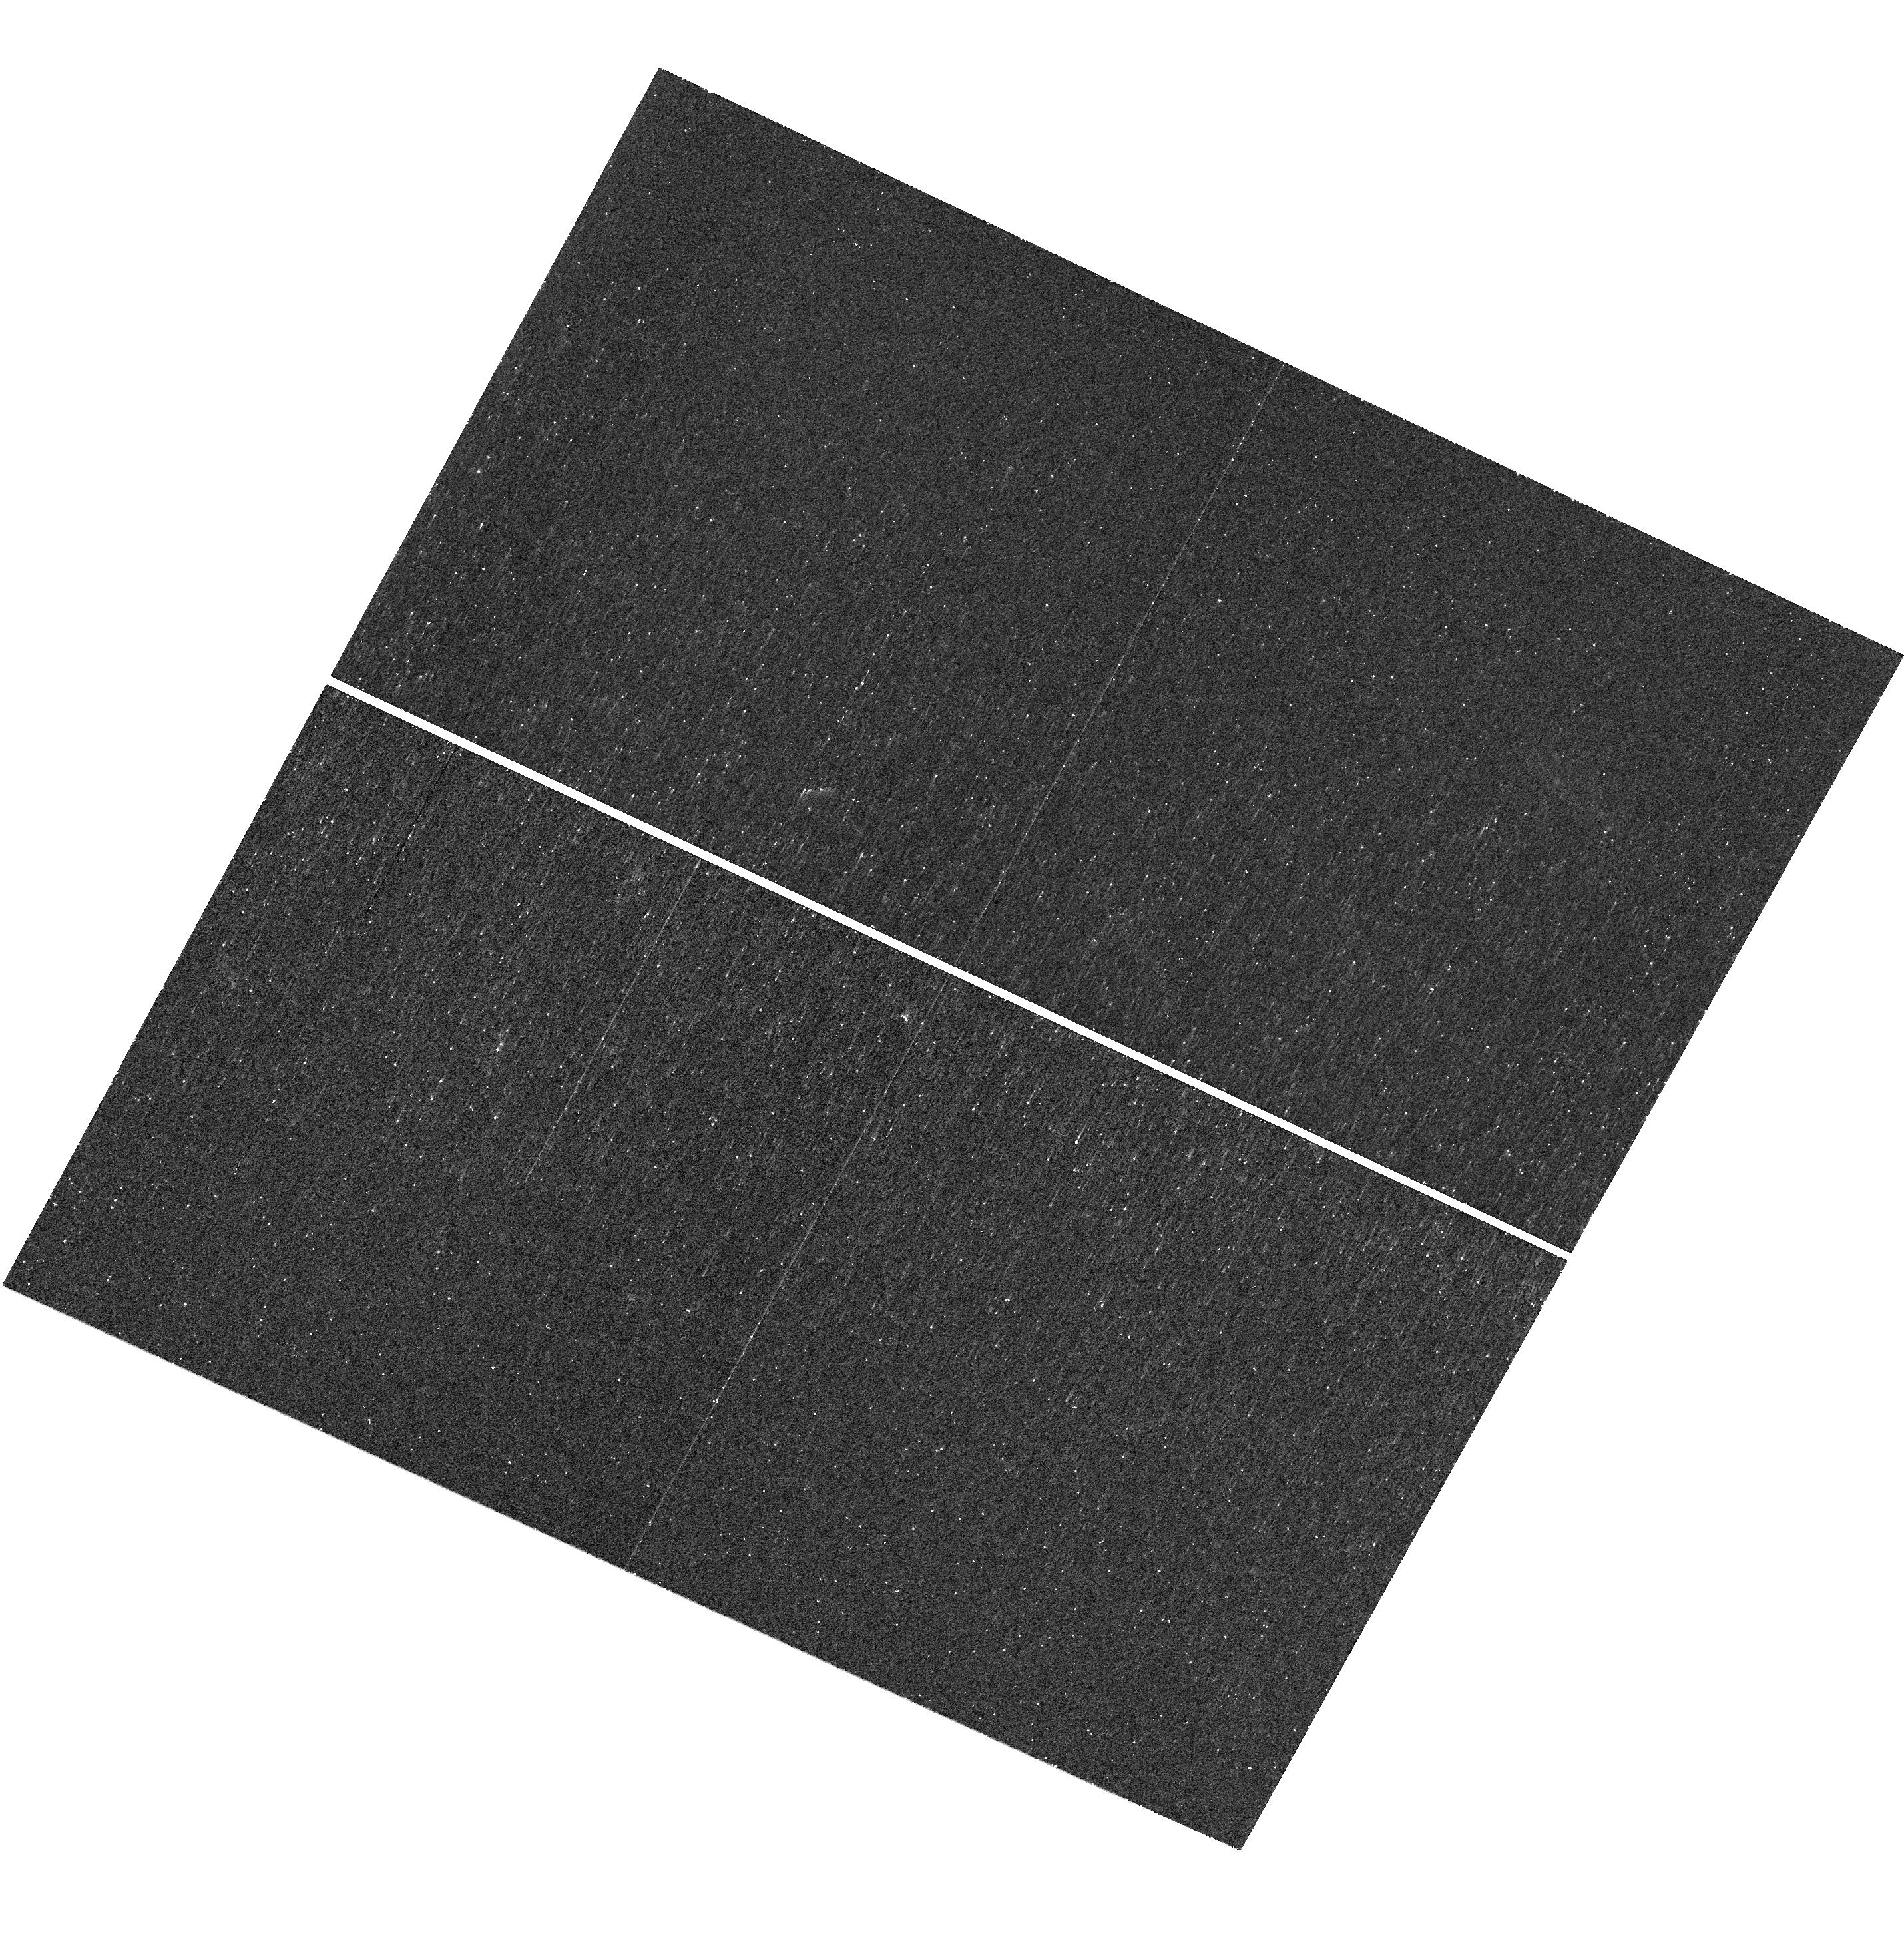
Target: SNF20080914-001
Instrument: WFC3/UVIS
Filter: F225W
Exposure: 14 min
Observation ID: hst_14163_1g_wfc3_uvis_f225w_icua1g

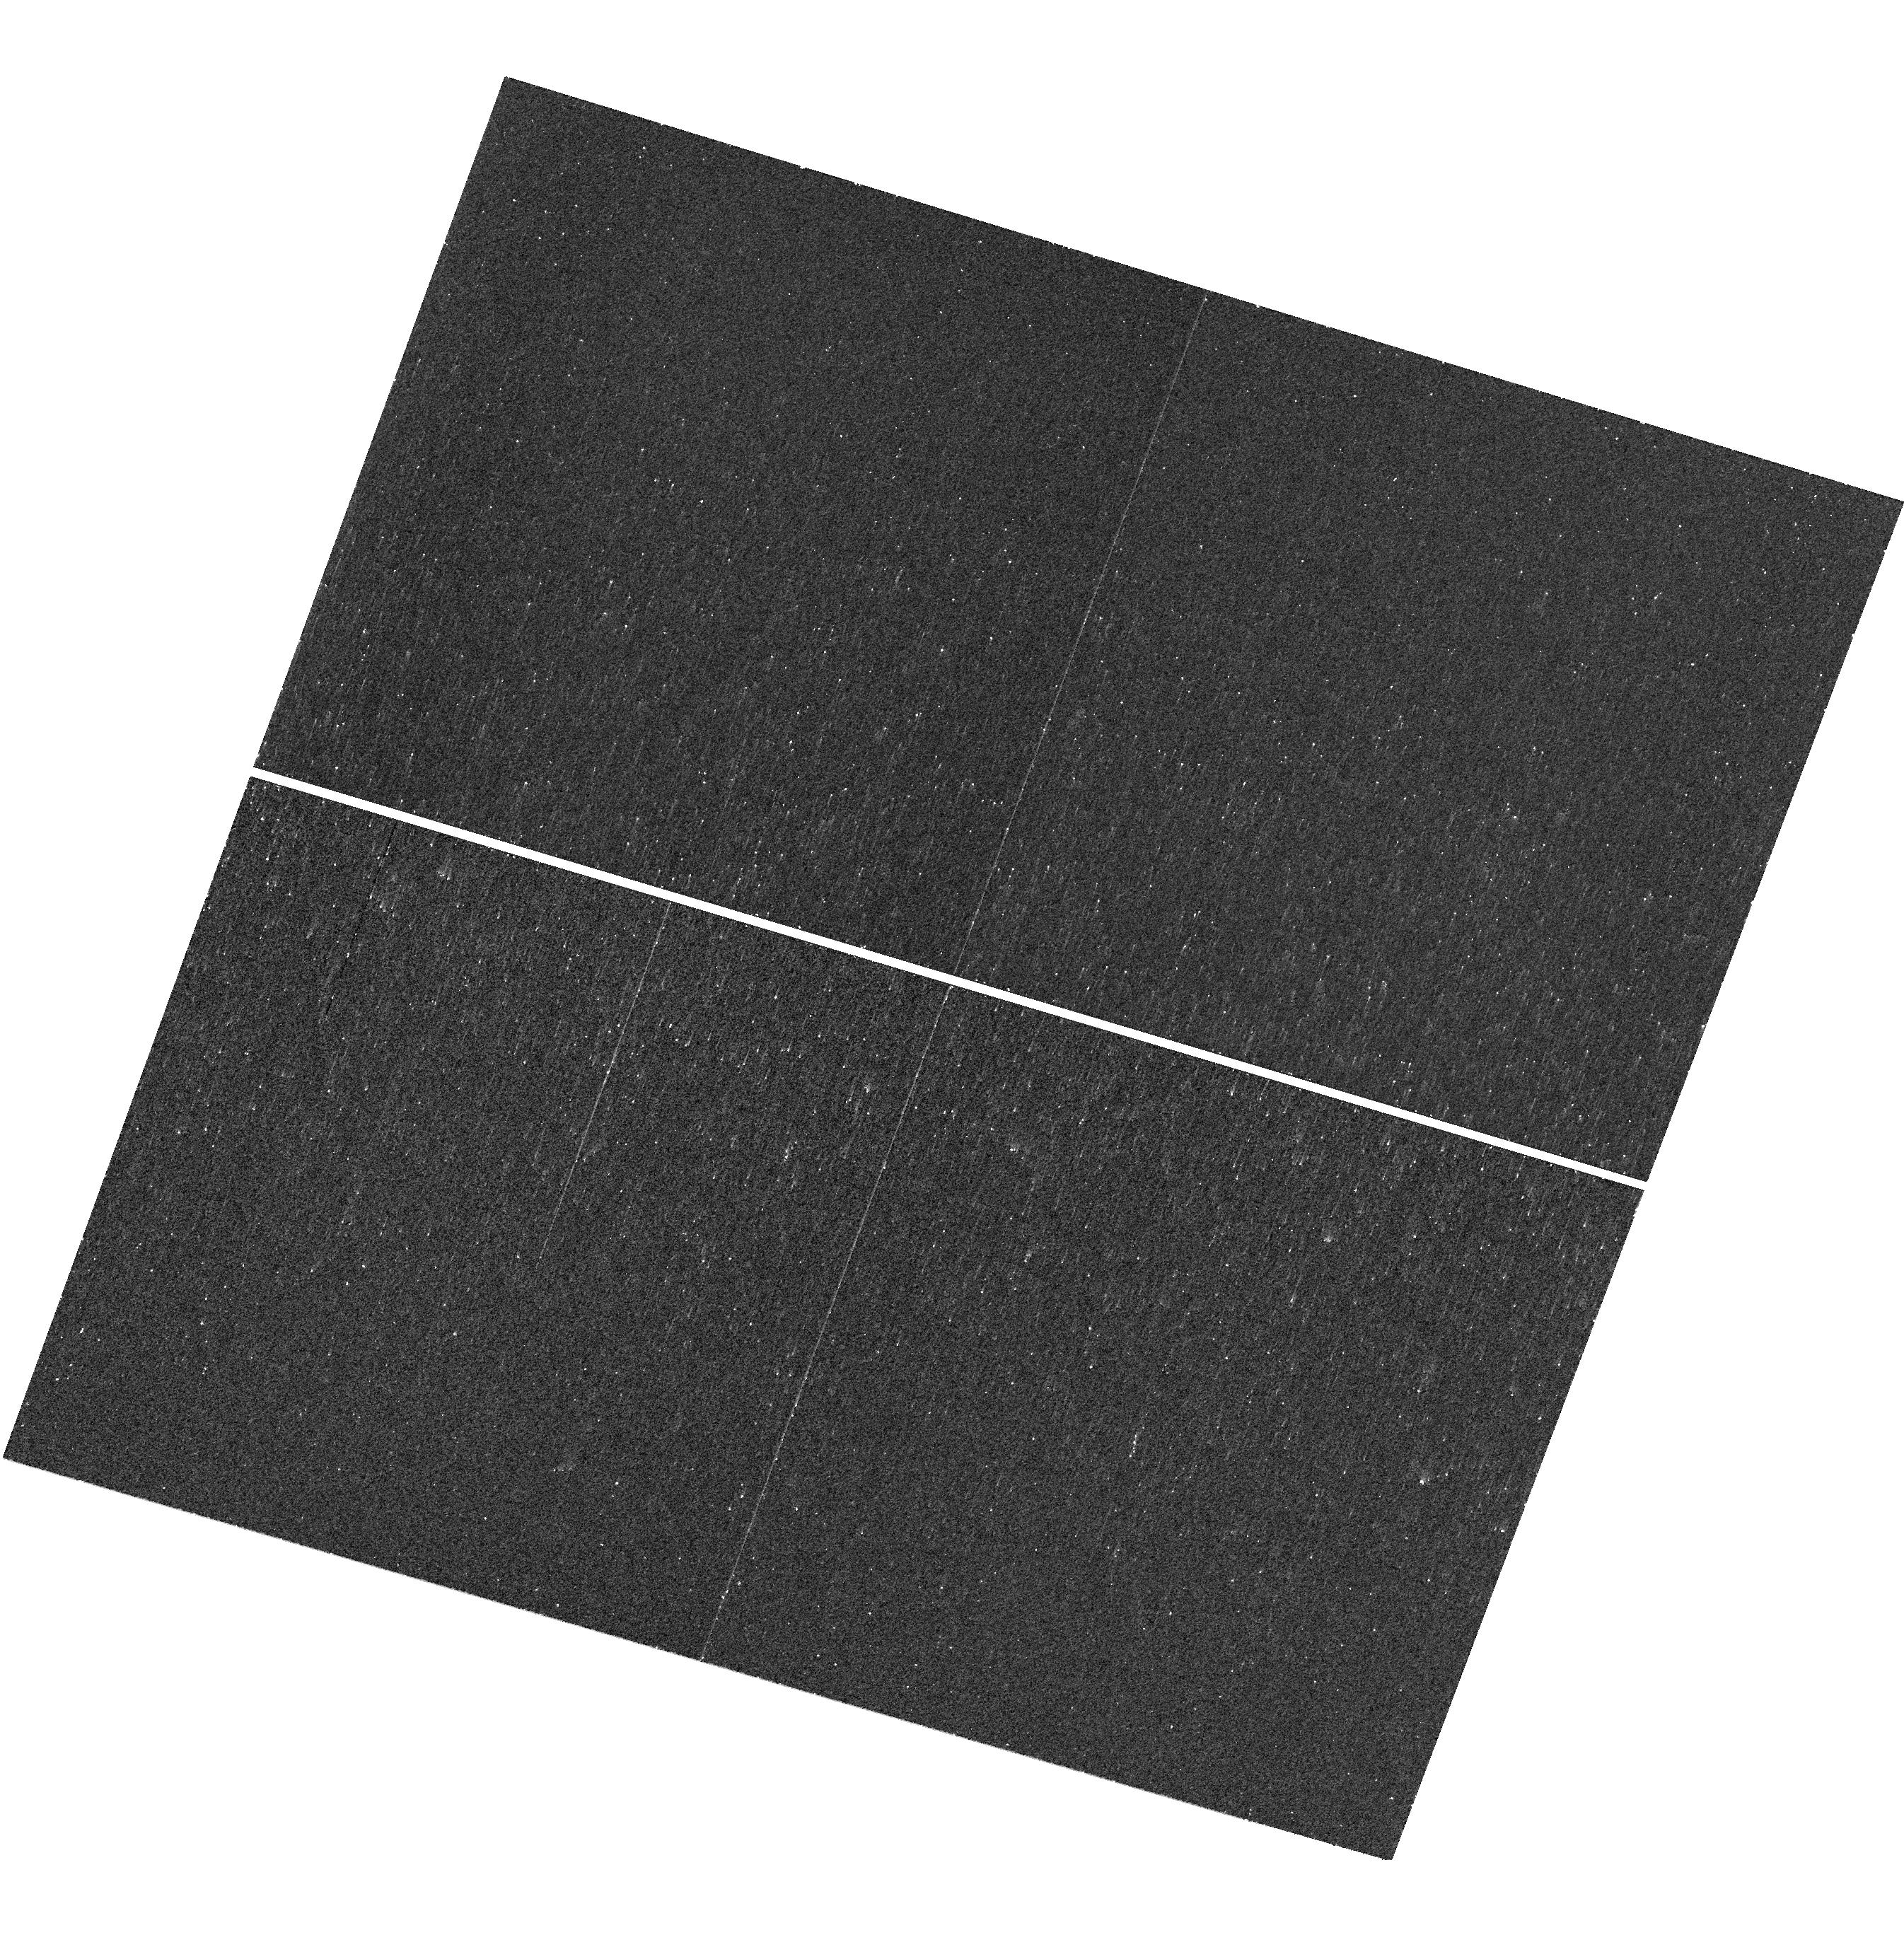
Target: SNF20060521-001
Instrument: WFC3/UVIS
Filter: F225W
Exposure: 12 min
Observation ID: hst_14163_58_wfc3_uvis_f225w_icua58

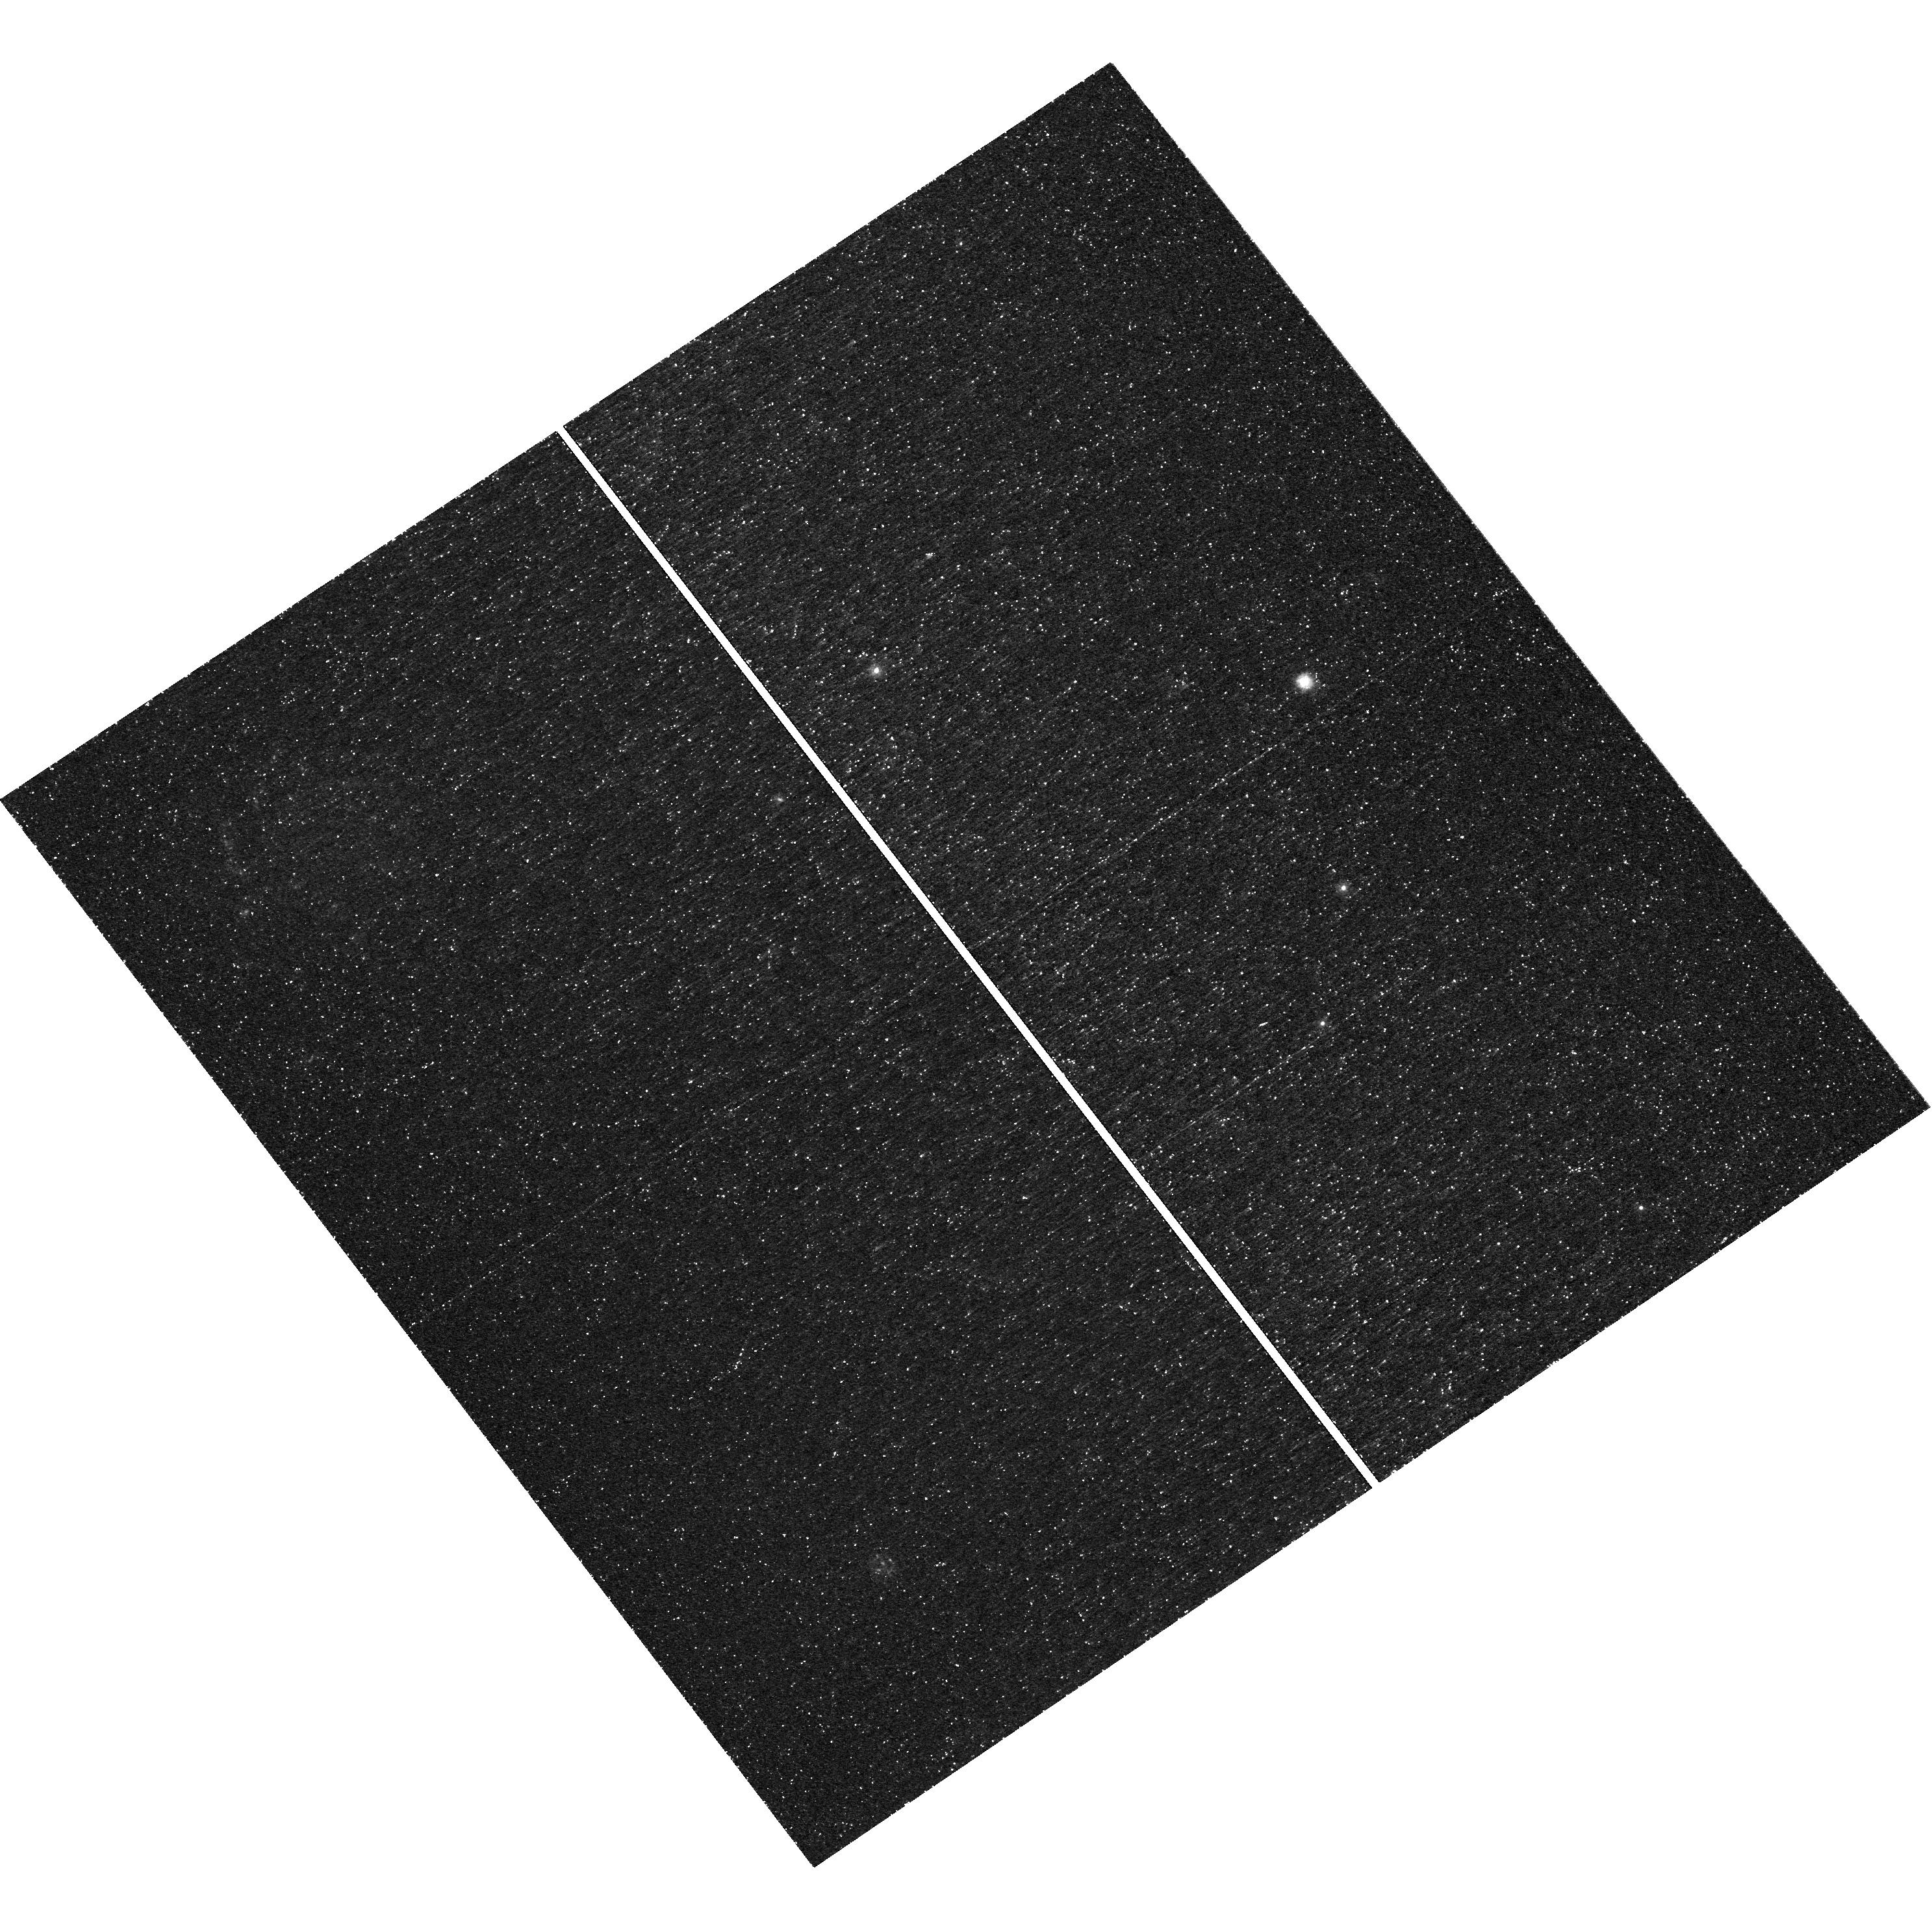
Target: SNF20070803-005
Instrument: WFC3/UVIS
Filter: F225W
Exposure: 40 min
Observation ID: hst_14163_95_wfc3_uvis_f225w_icua95

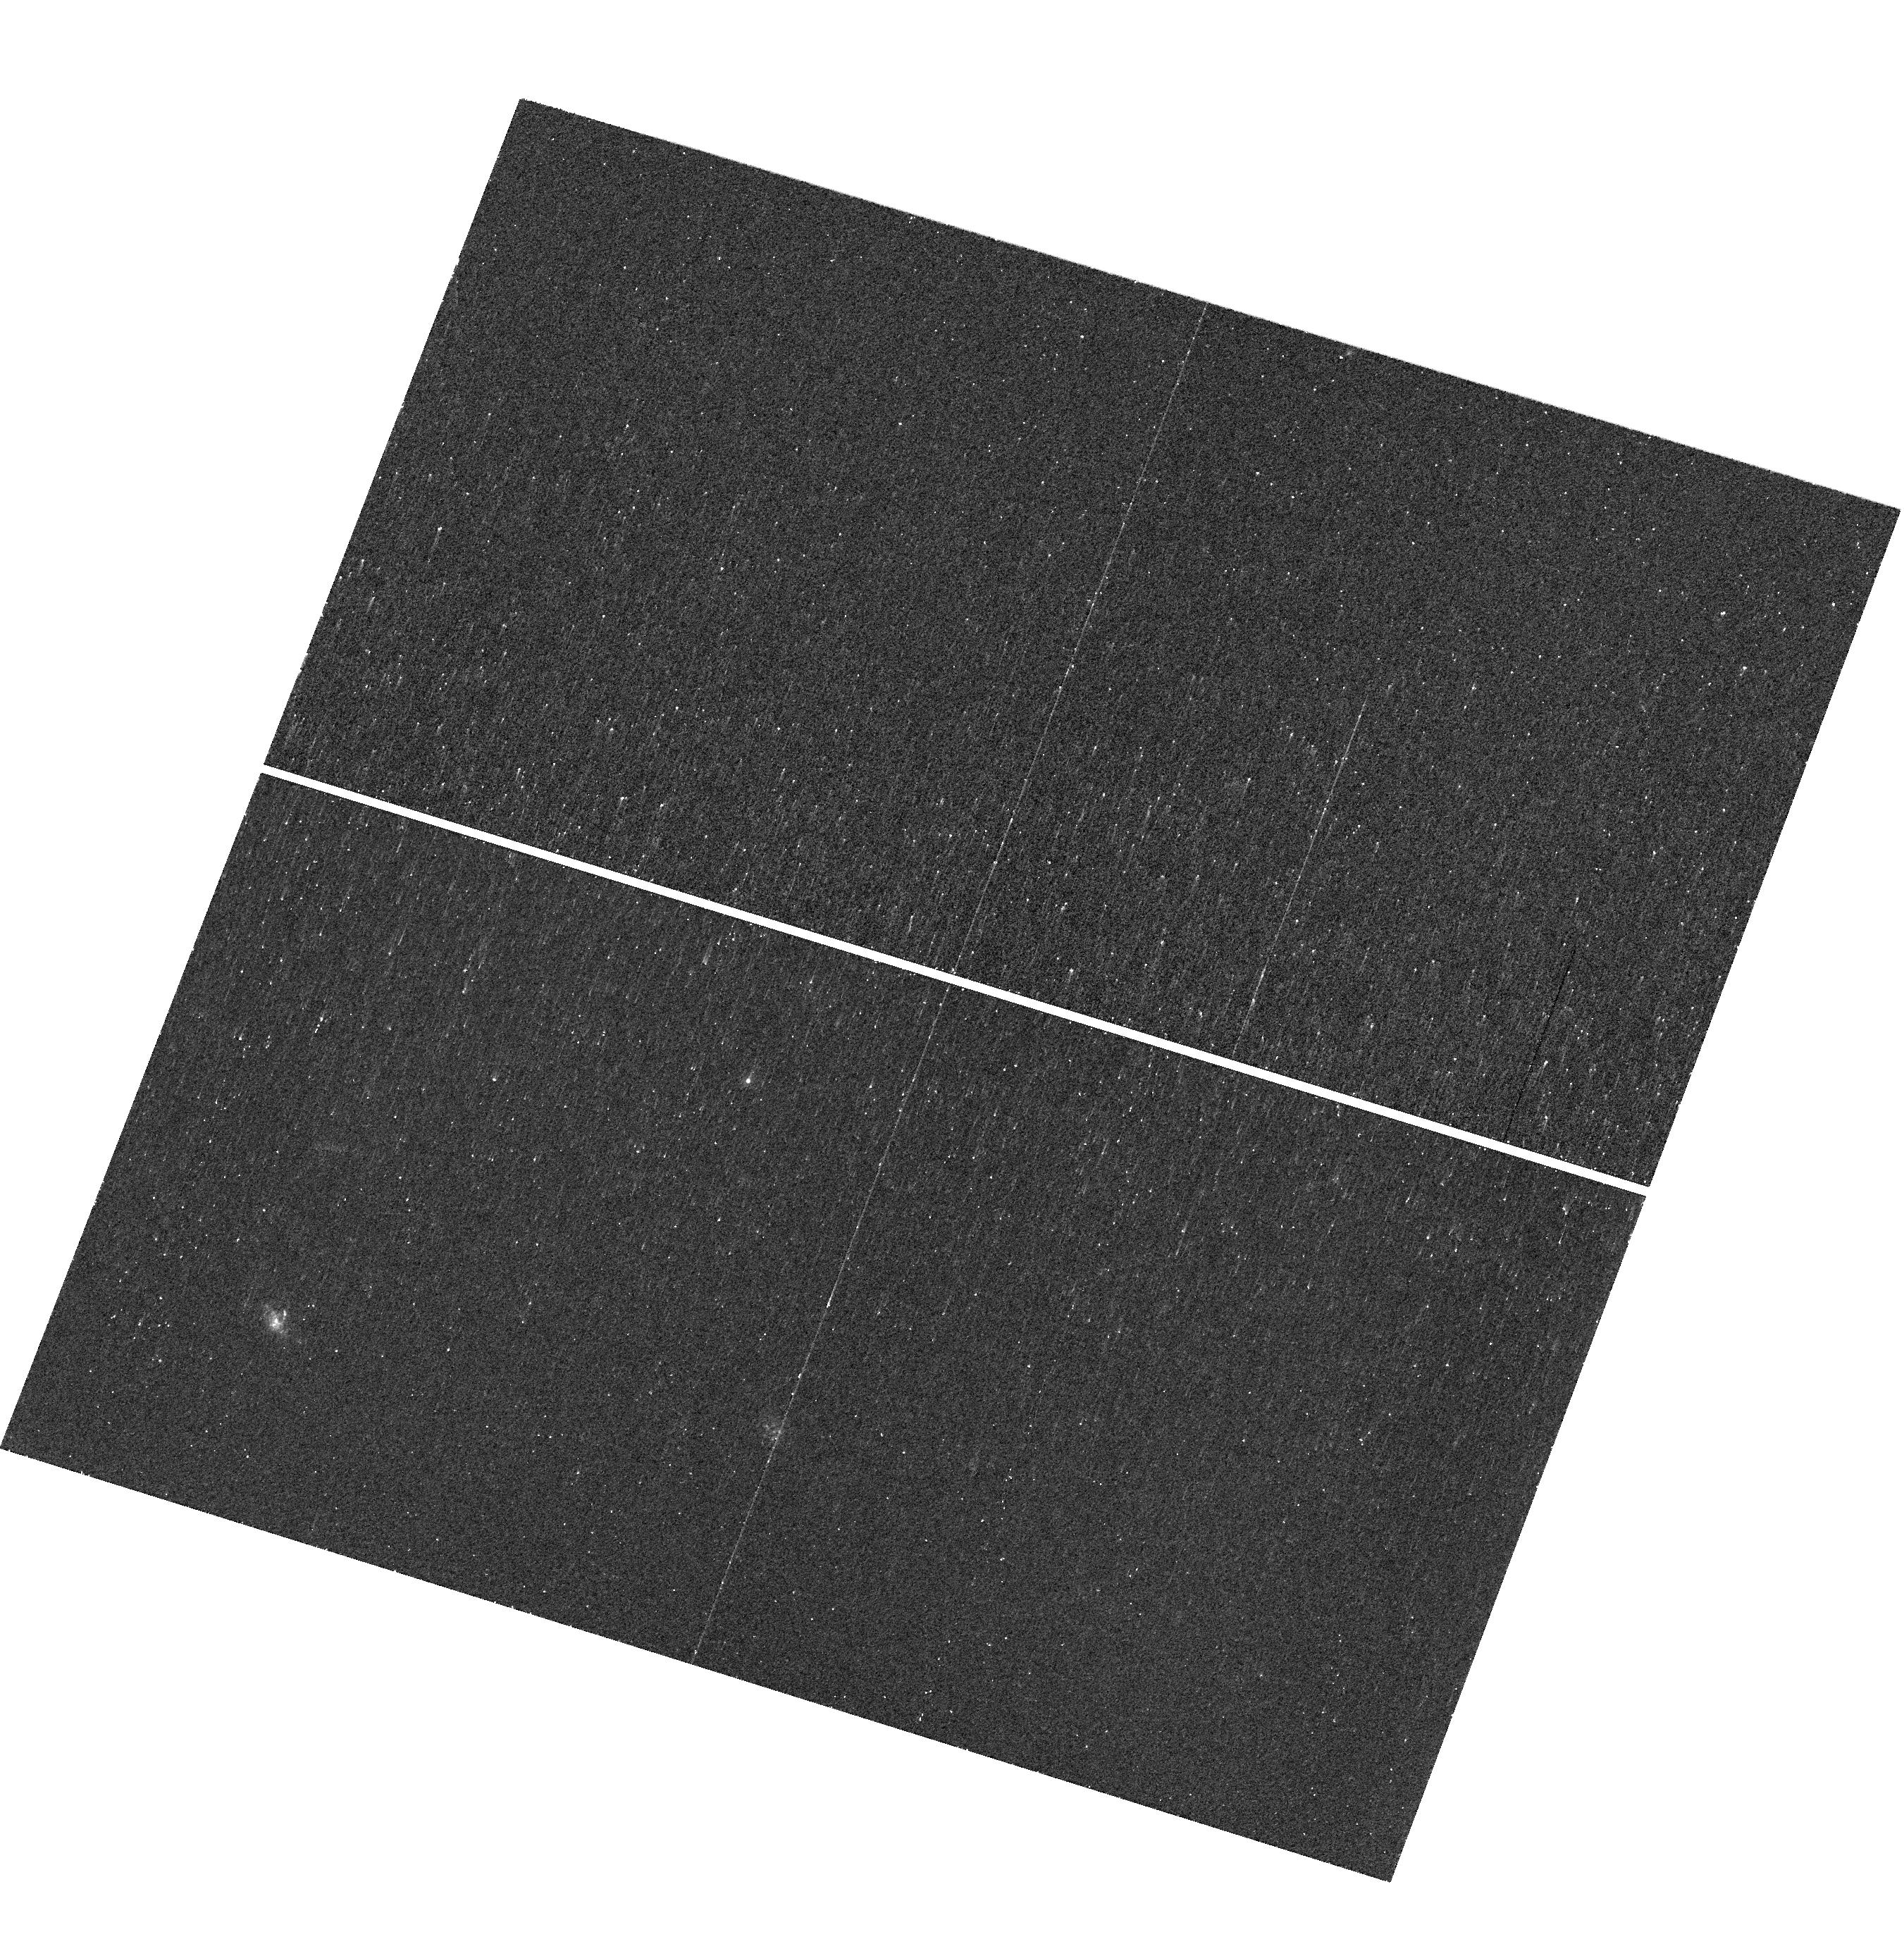
Target: SNF20060512-001
Instrument: WFC3/UVIS
Filter: F225W
Exposure: 12 min
Observation ID: hst_14163_55_wfc3_uvis_f225w_icua55

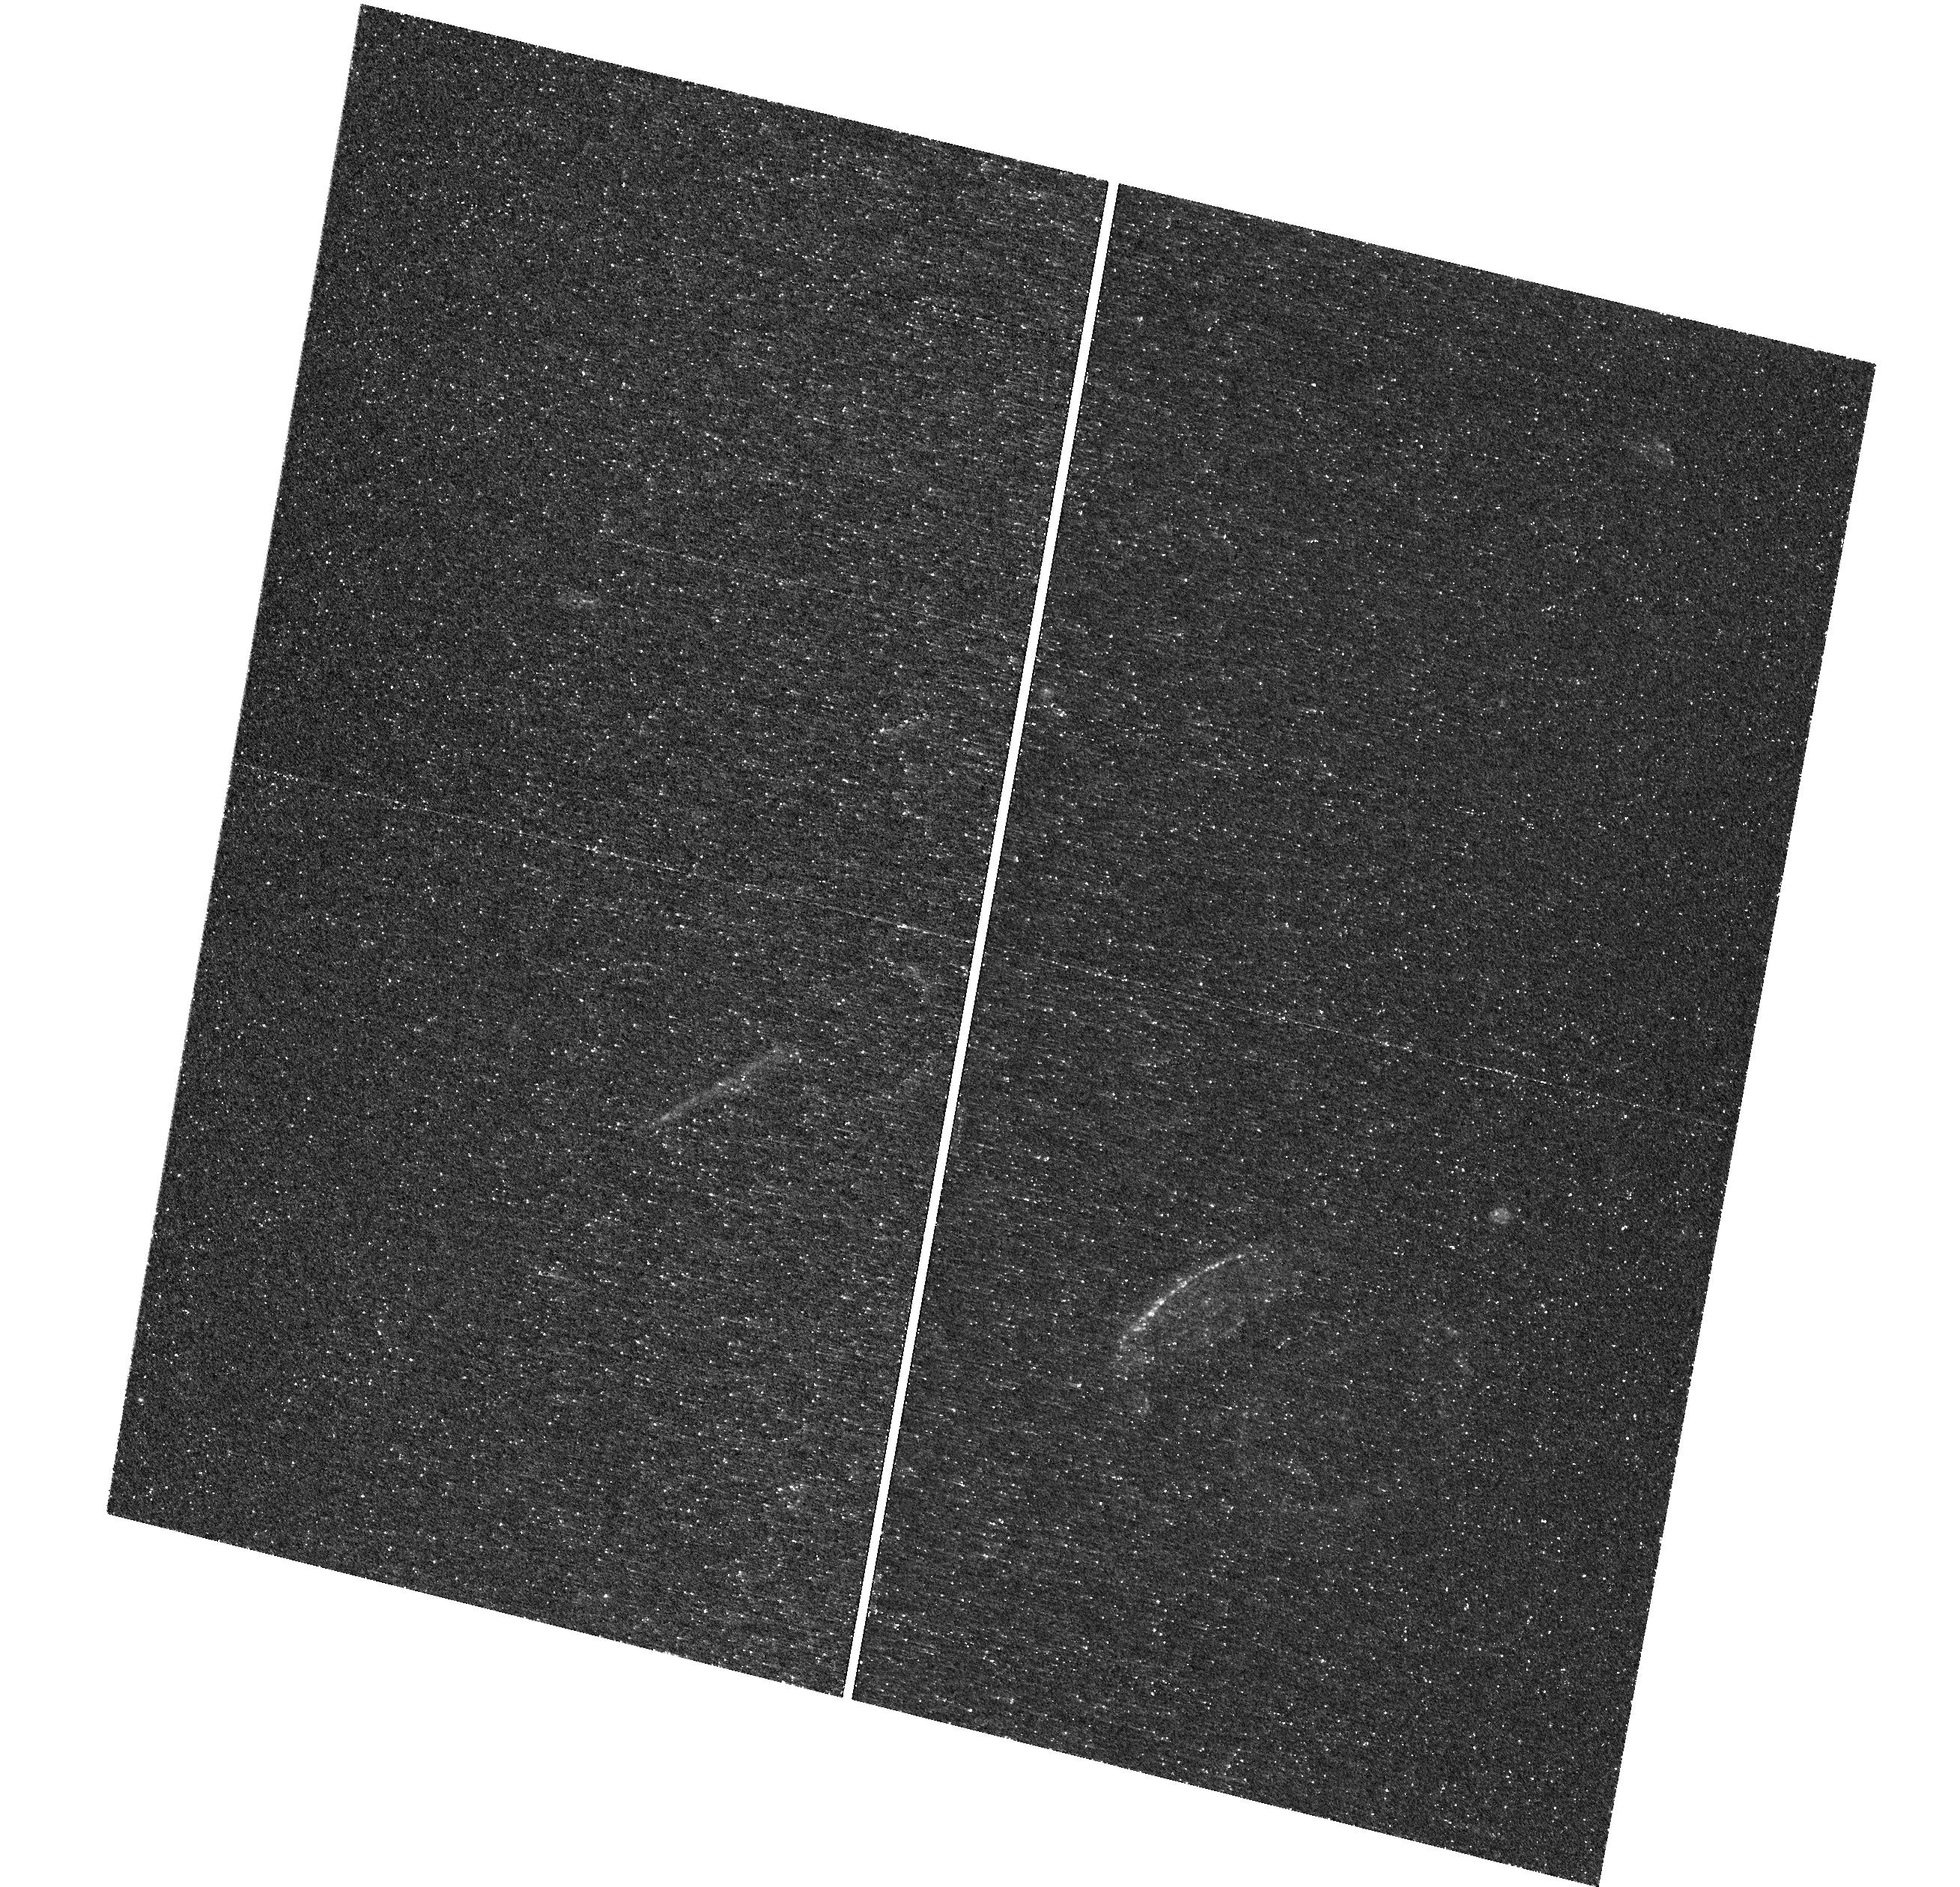
Target: SNF20070802-000
Instrument: WFC3/UVIS
Filter: F225W
Exposure: 40 min
Observation ID: hst_14163_94_wfc3_uvis_f225w_icua94

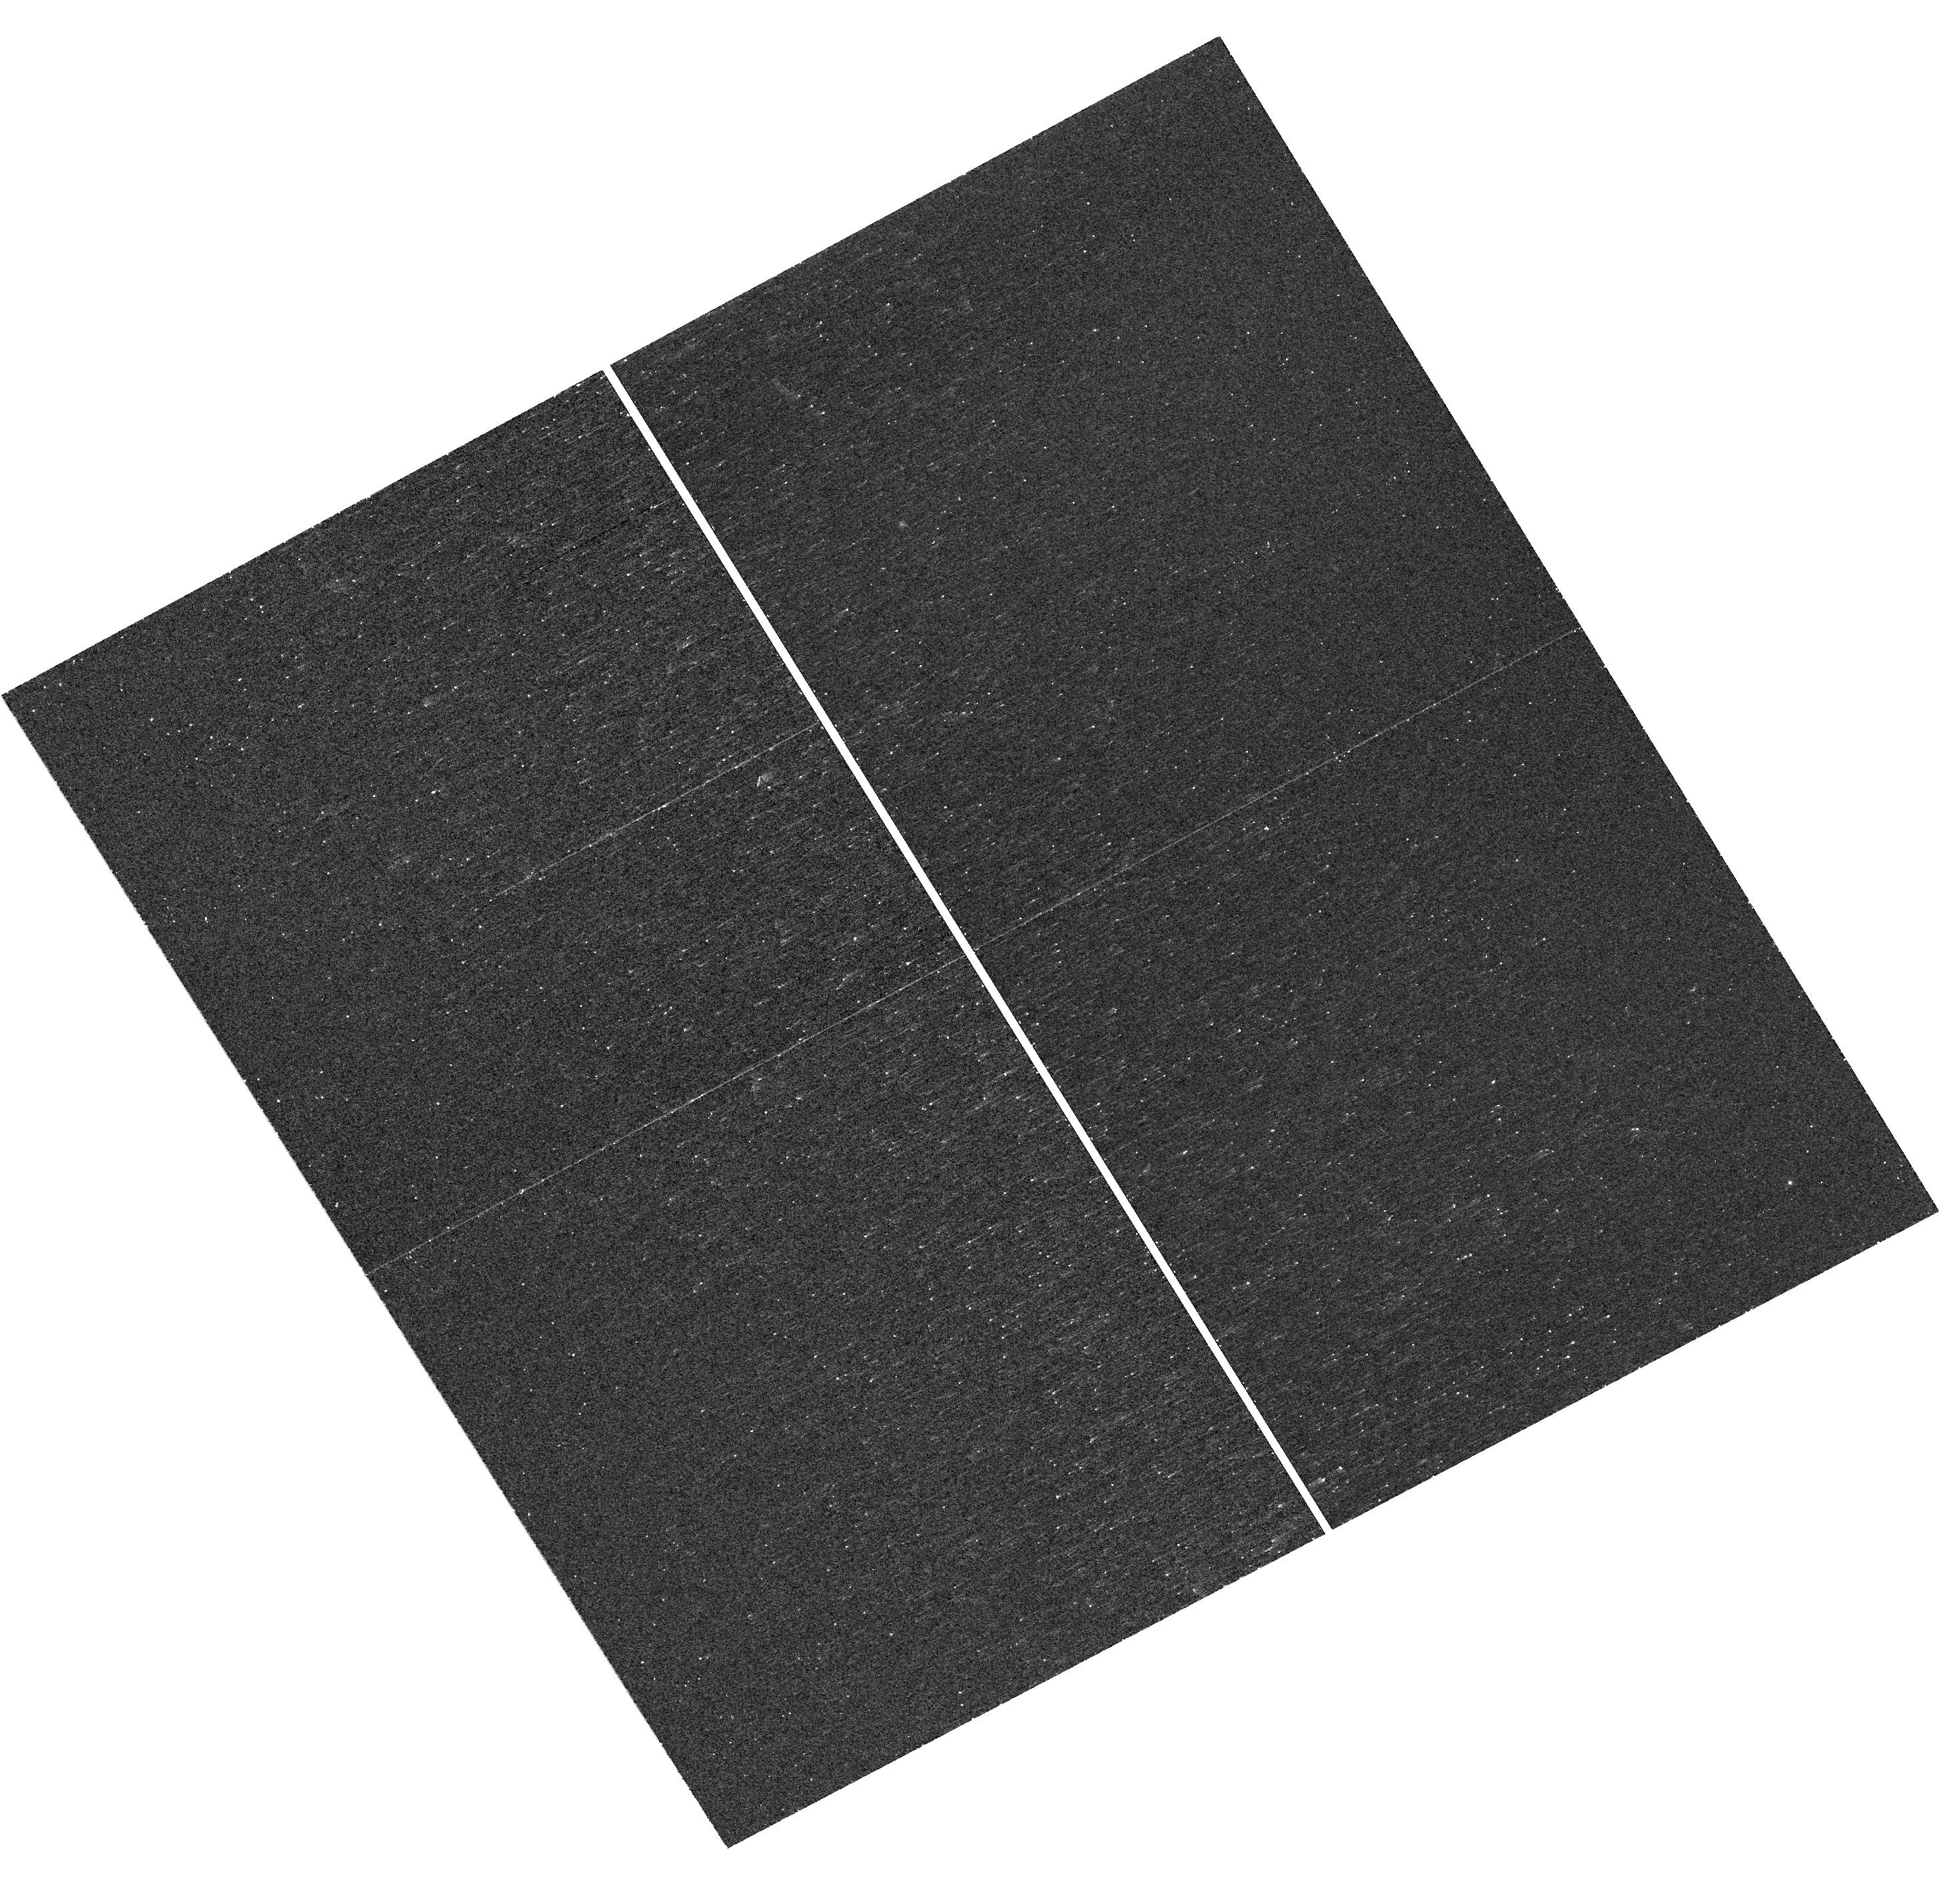
Target: SN2007JR
Instrument: WFC3/UVIS
Filter: F225W
Exposure: 12 min
Observation ID: hst_14163_47_wfc3_uvis_f225w_icua47

Honing Type Ia Supernovae as Distance Indicators, Exploiting Environmental Bias for H0 and w. (PI: Rigault, Mickael)

Type Ia supernovae are excellent distance indicators and provide a unique probe for measuring the expansion history of the Universe. They play key roles both in measuring the Hubble Constant, H0, and the dark energy equation of state, w. However their exact nature remains uncertain and astrophysical dependencies have been identified and shown to significantly affect the measurements of H0 and w. Recently we have used a unique sample having local host information to demonstrate that, far from being a problem, correlations between standardized SN Ia brightnesses and properties of their local environmental can be used to improve SNe Ia as distance indicators. These correlations can be used to both reduce the dispersion in standardized brightnesses and correct existing biases. This proposal aims to analyze both global and local properties using UV-to-optical photometry in order to understand the source of the SN astrophysical biases found so far, and to use that knowledge to develop tools with which future high-redshift SN Ia surveys can correct or exploit these correlations. The UV data necessary to break the degeneracy between stellar ages and dust extinction is only accessible from space, and in the UV, only HST can provide the angular resolution necessary to study the environments of nearby smooth Hubble-flow SN Ia hosts on the kpc scale.